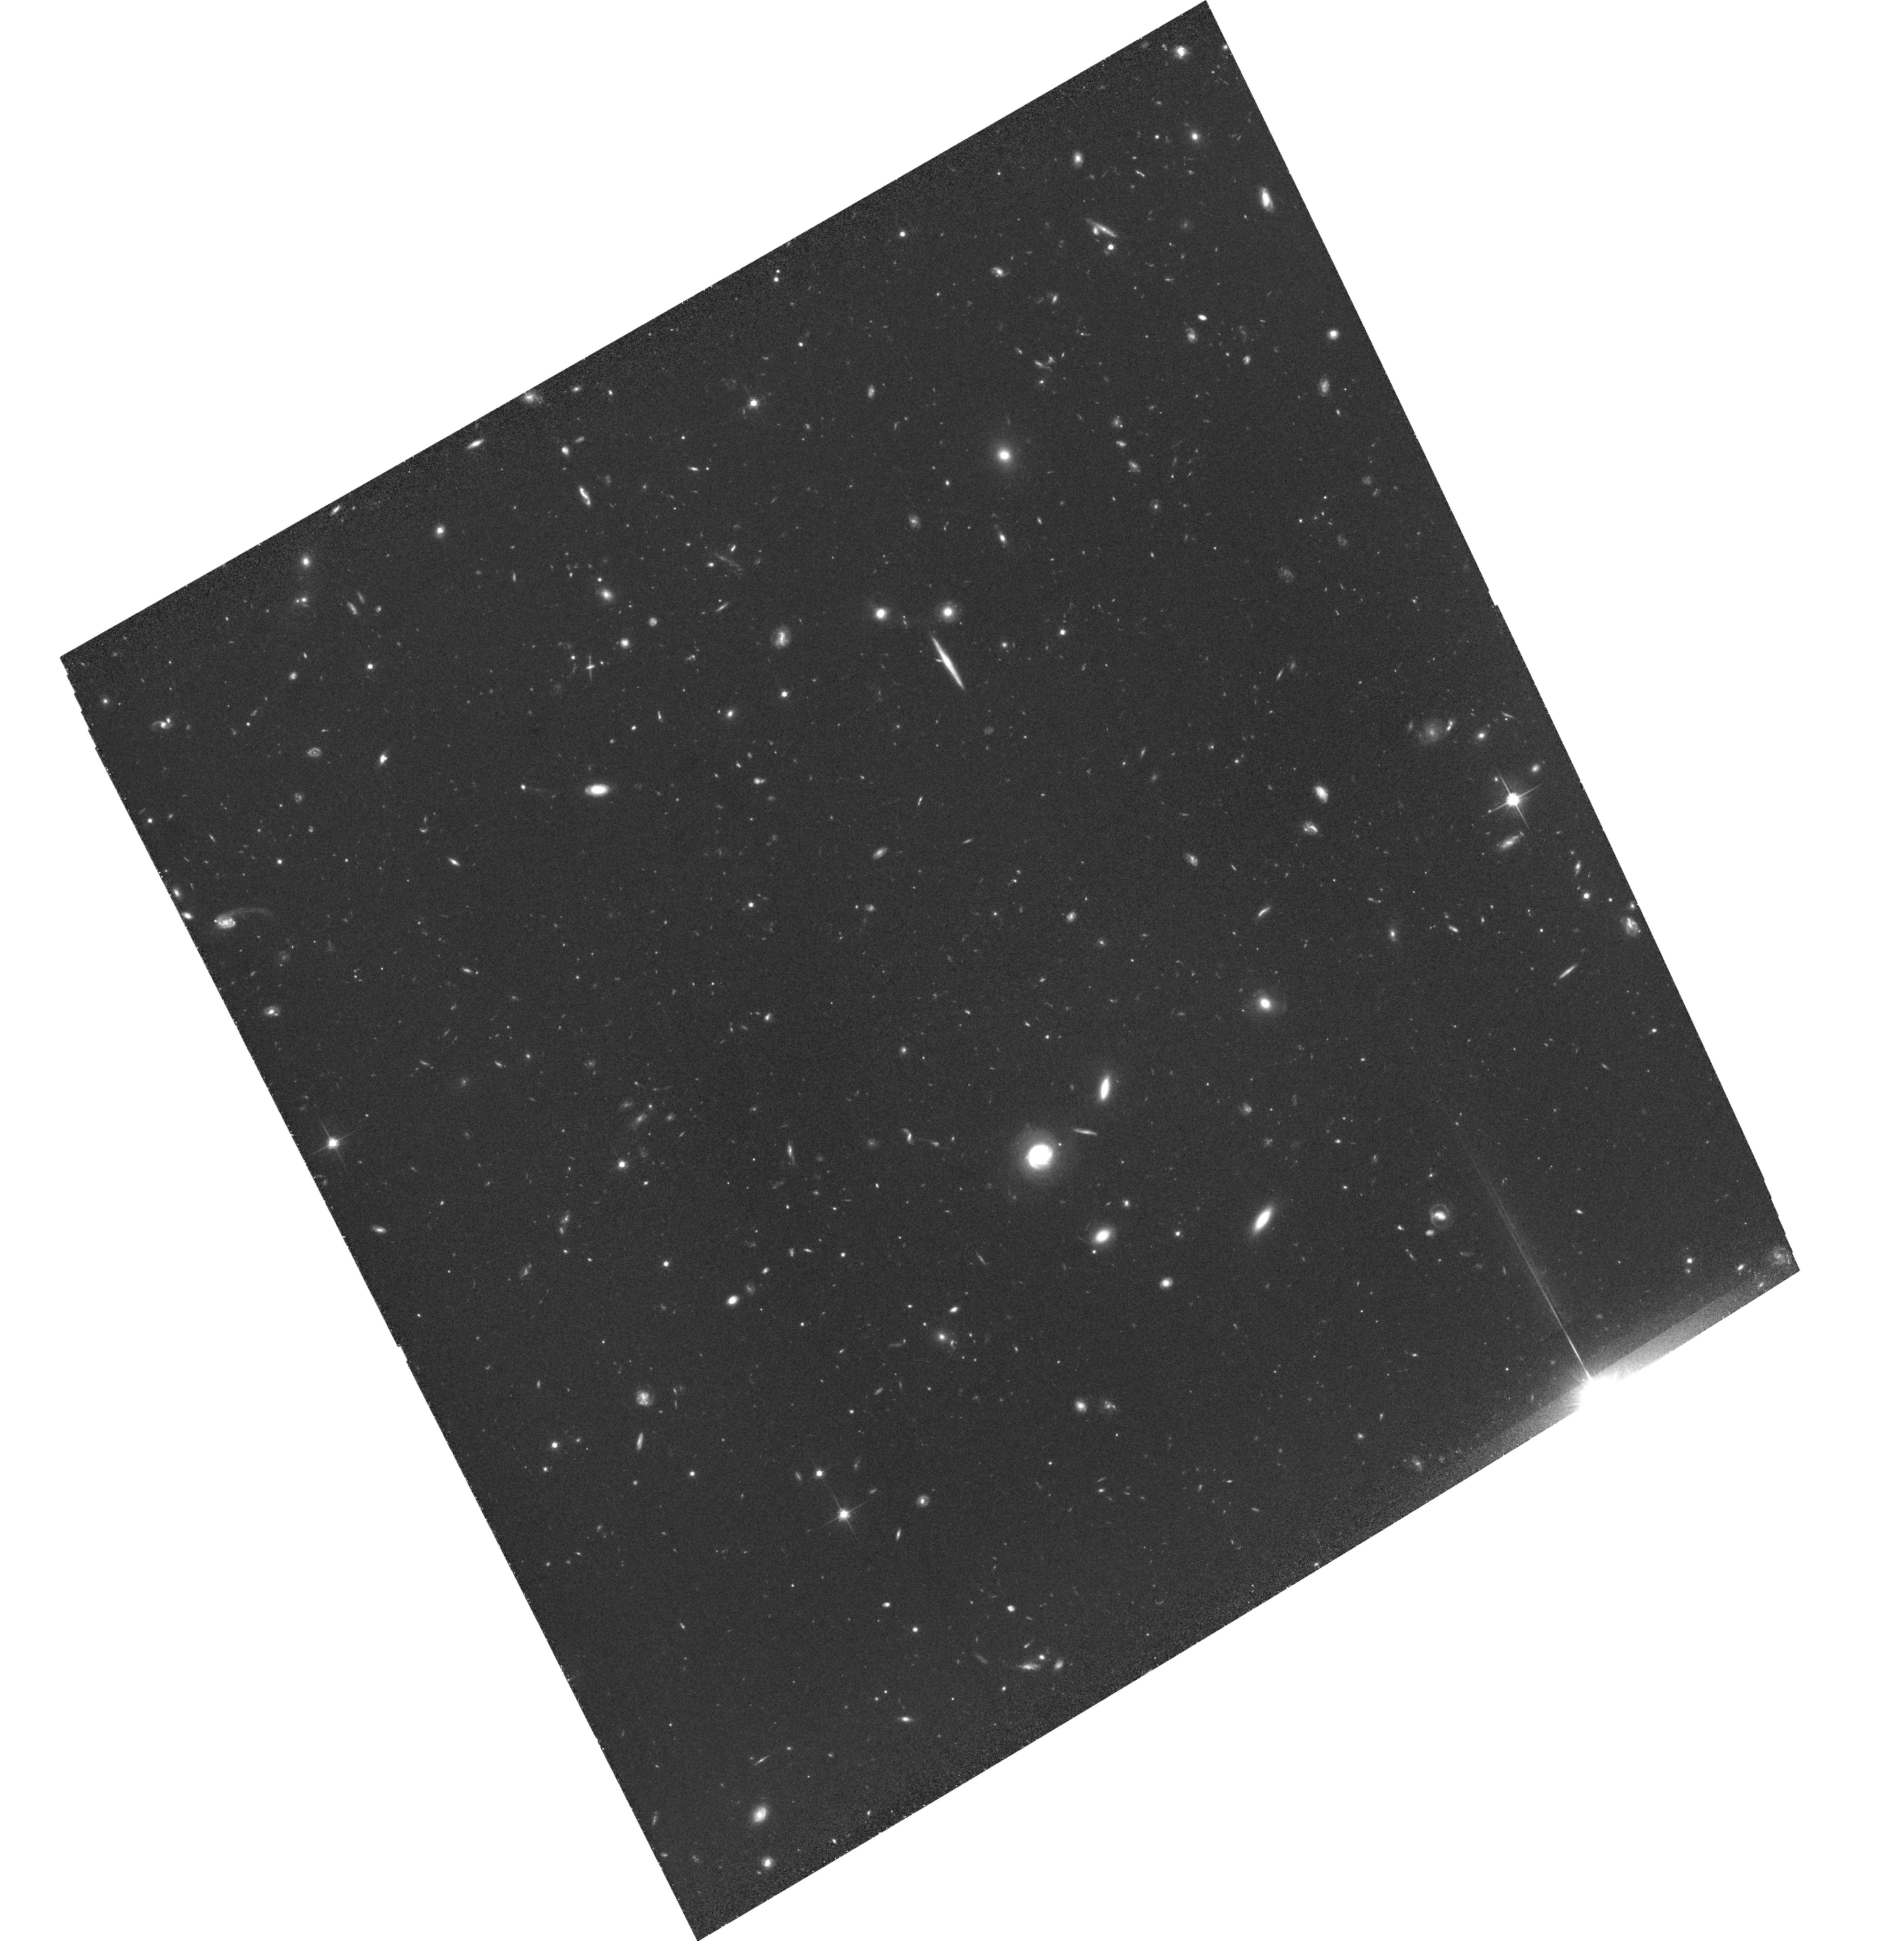
Target: SA22POINTL35. Instrument: ACS/WFC. Filter: F814W. Exposure: 1.7 h. Observation ID: hst_10405_09_acs_wfc_f814w_j96v09

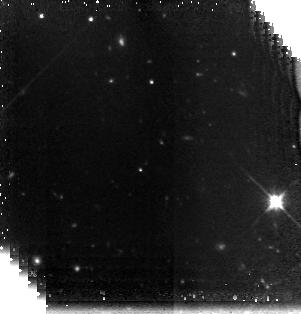
Target: field at RA 334.301°, Dec 0.893°. Instrument: NICMOS/NIC3. Filter: F160W. Exposure: 1.9 h. Observation ID: n96v10010

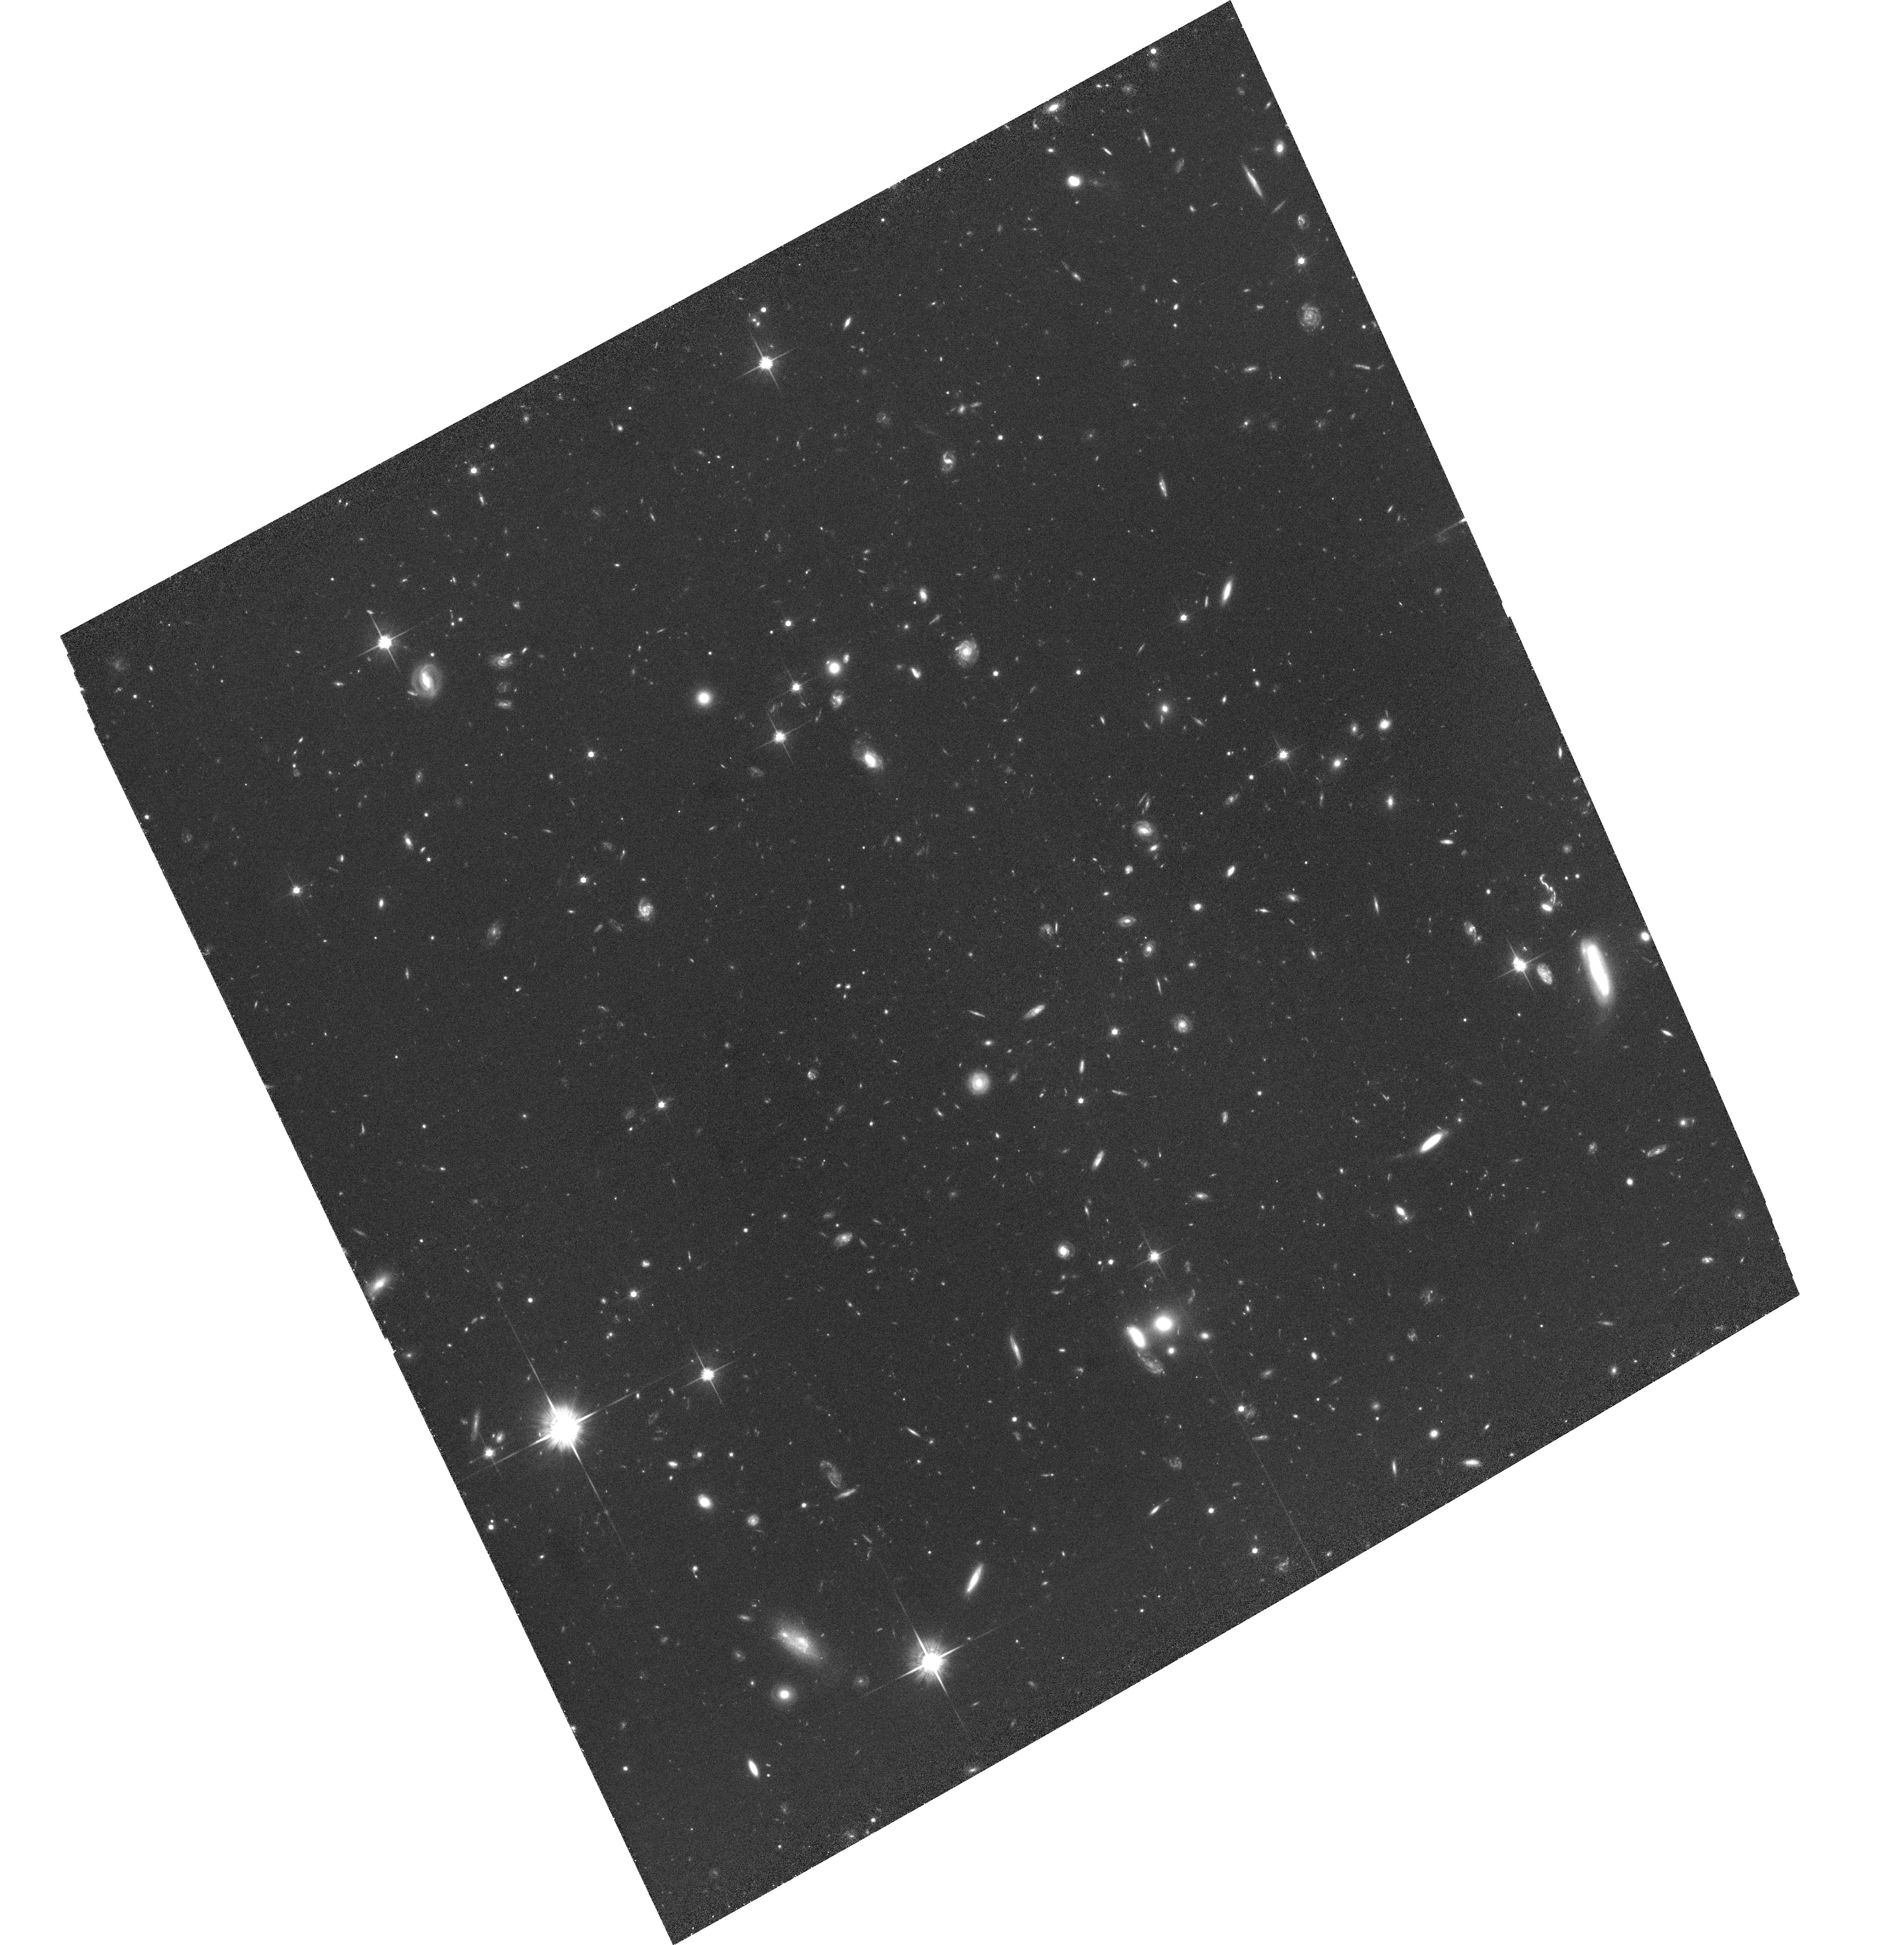
Target: SA22POINTL36. Instrument: ACS/WFC. Filter: F814W. Exposure: 1.7 h. Observation ID: hst_10405_10_acs_wfc_f814w_j96v10

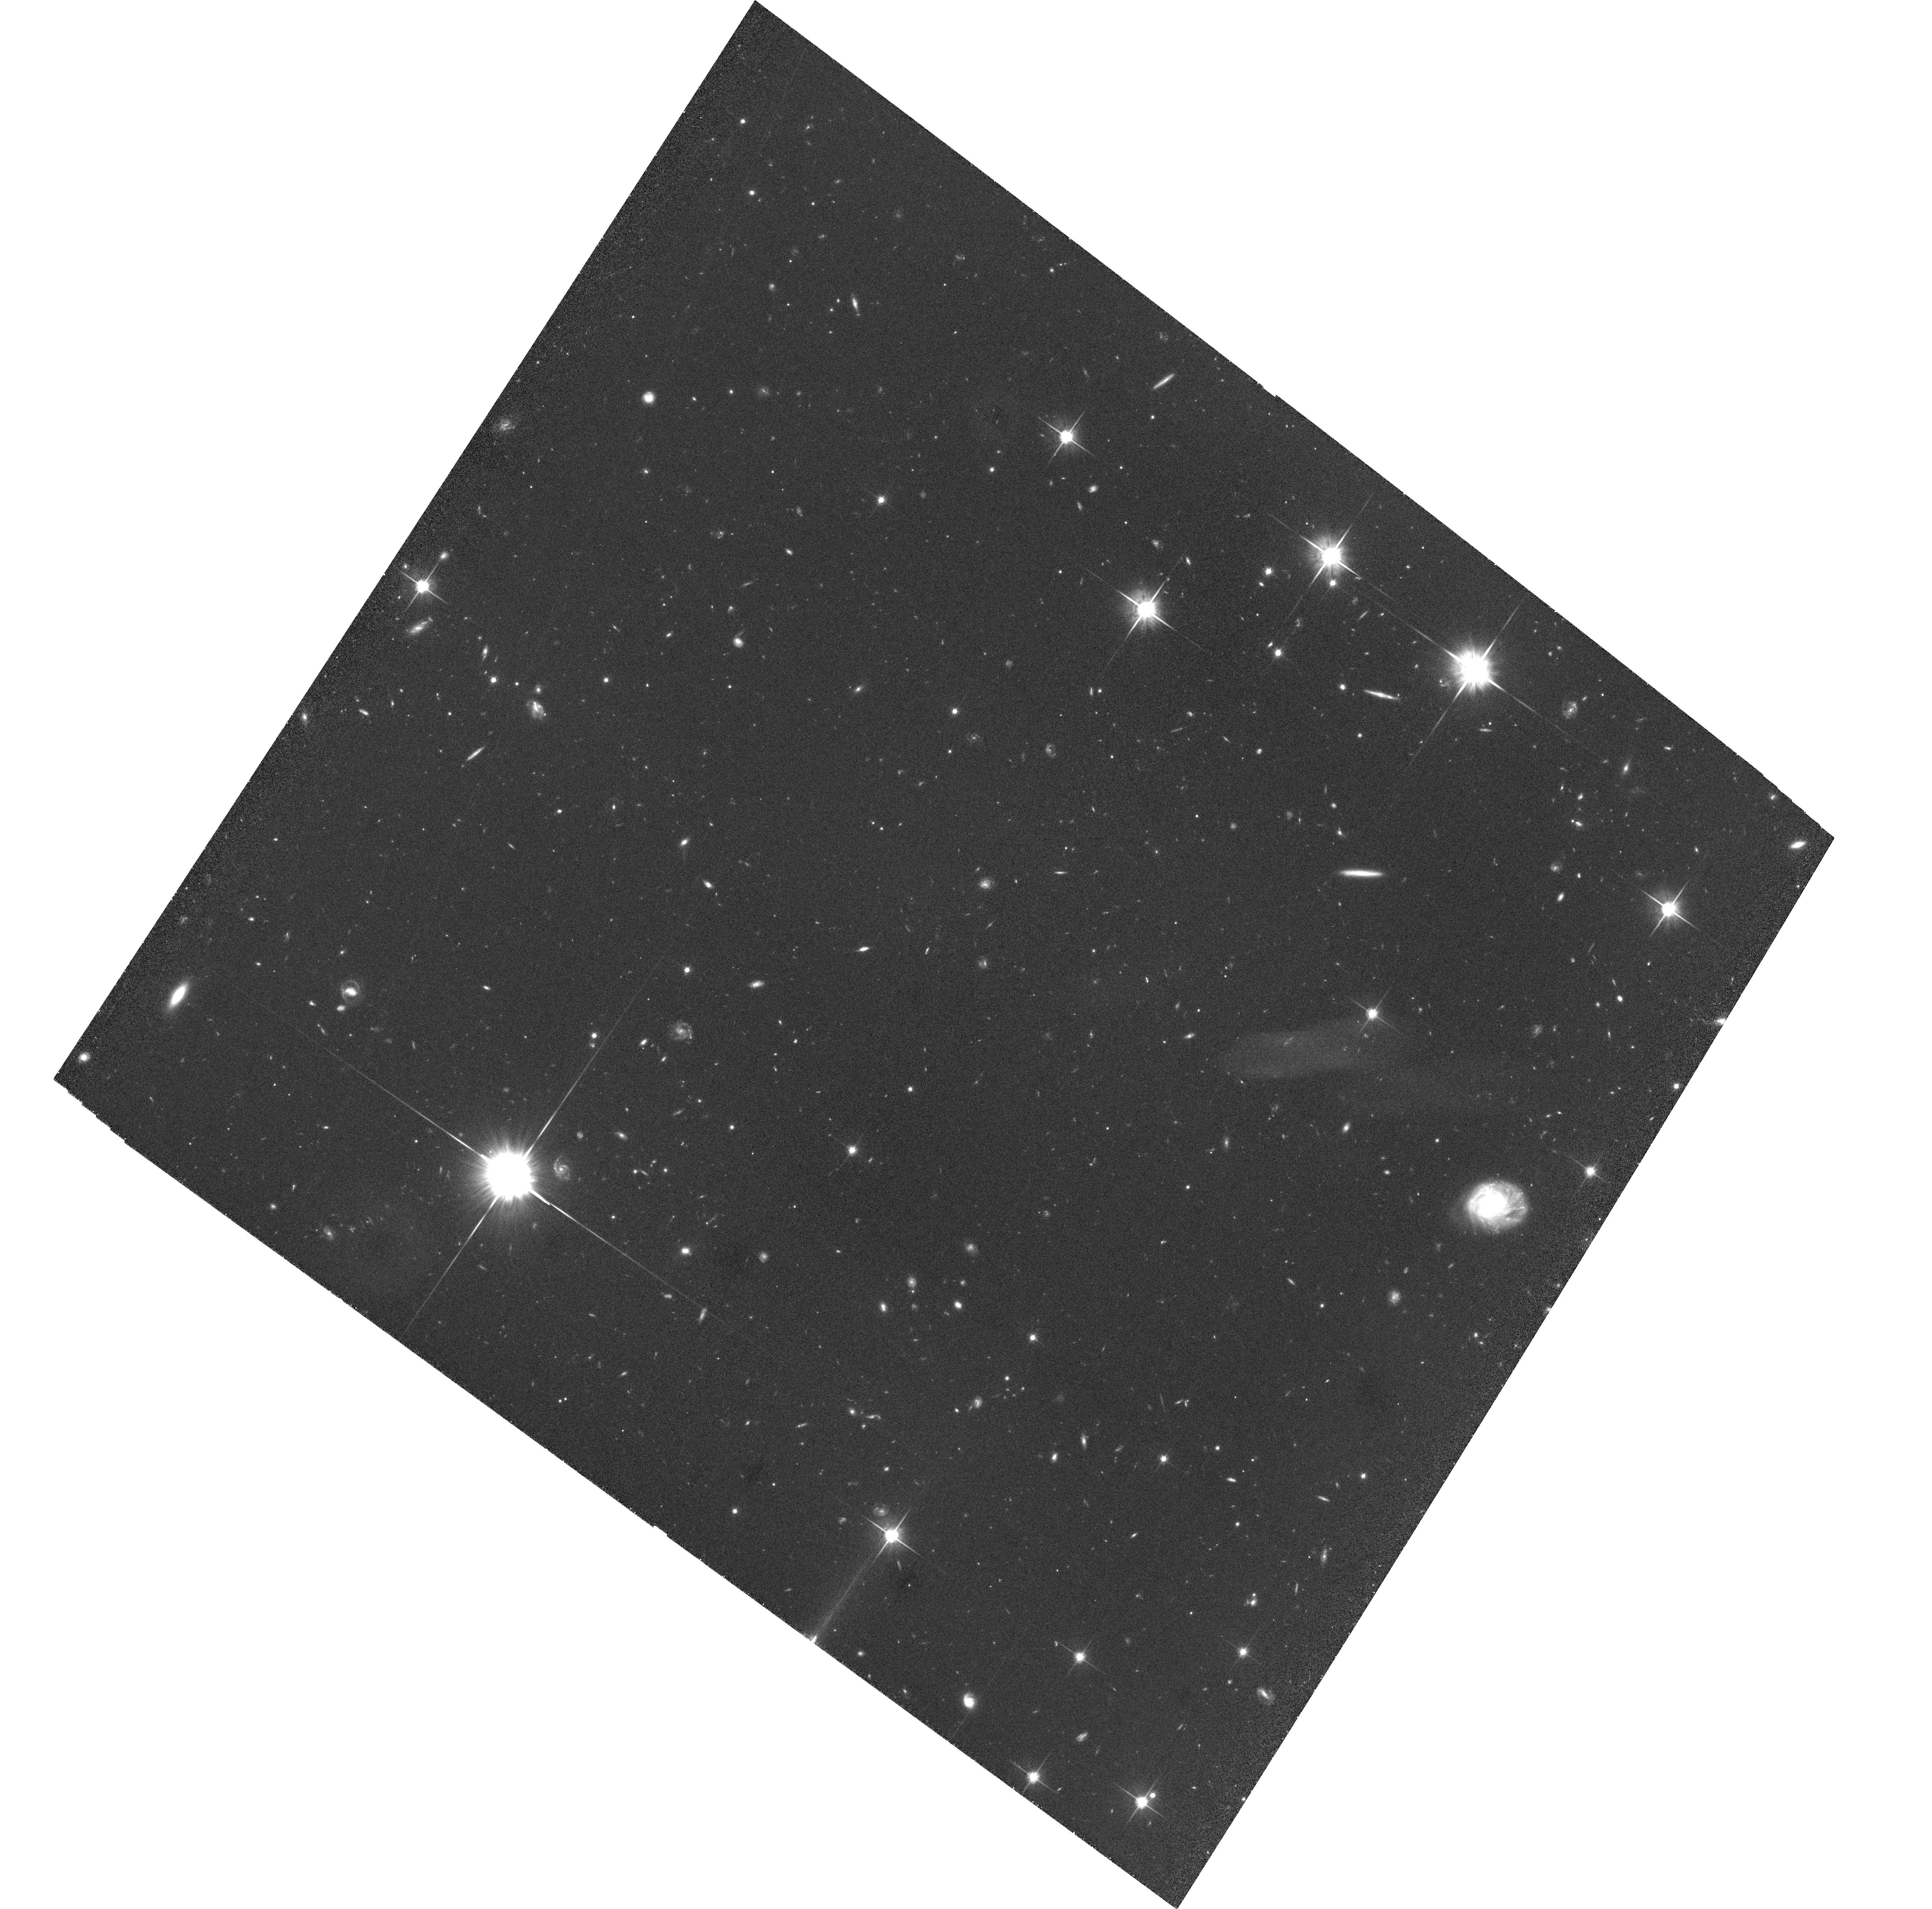
Target: SA22POINTL5. Instrument: ACS/WFC. Filter: F814W. Exposure: 1.7 h. Observation ID: hst_10405_03_acs_wfc_f814w_j96v03

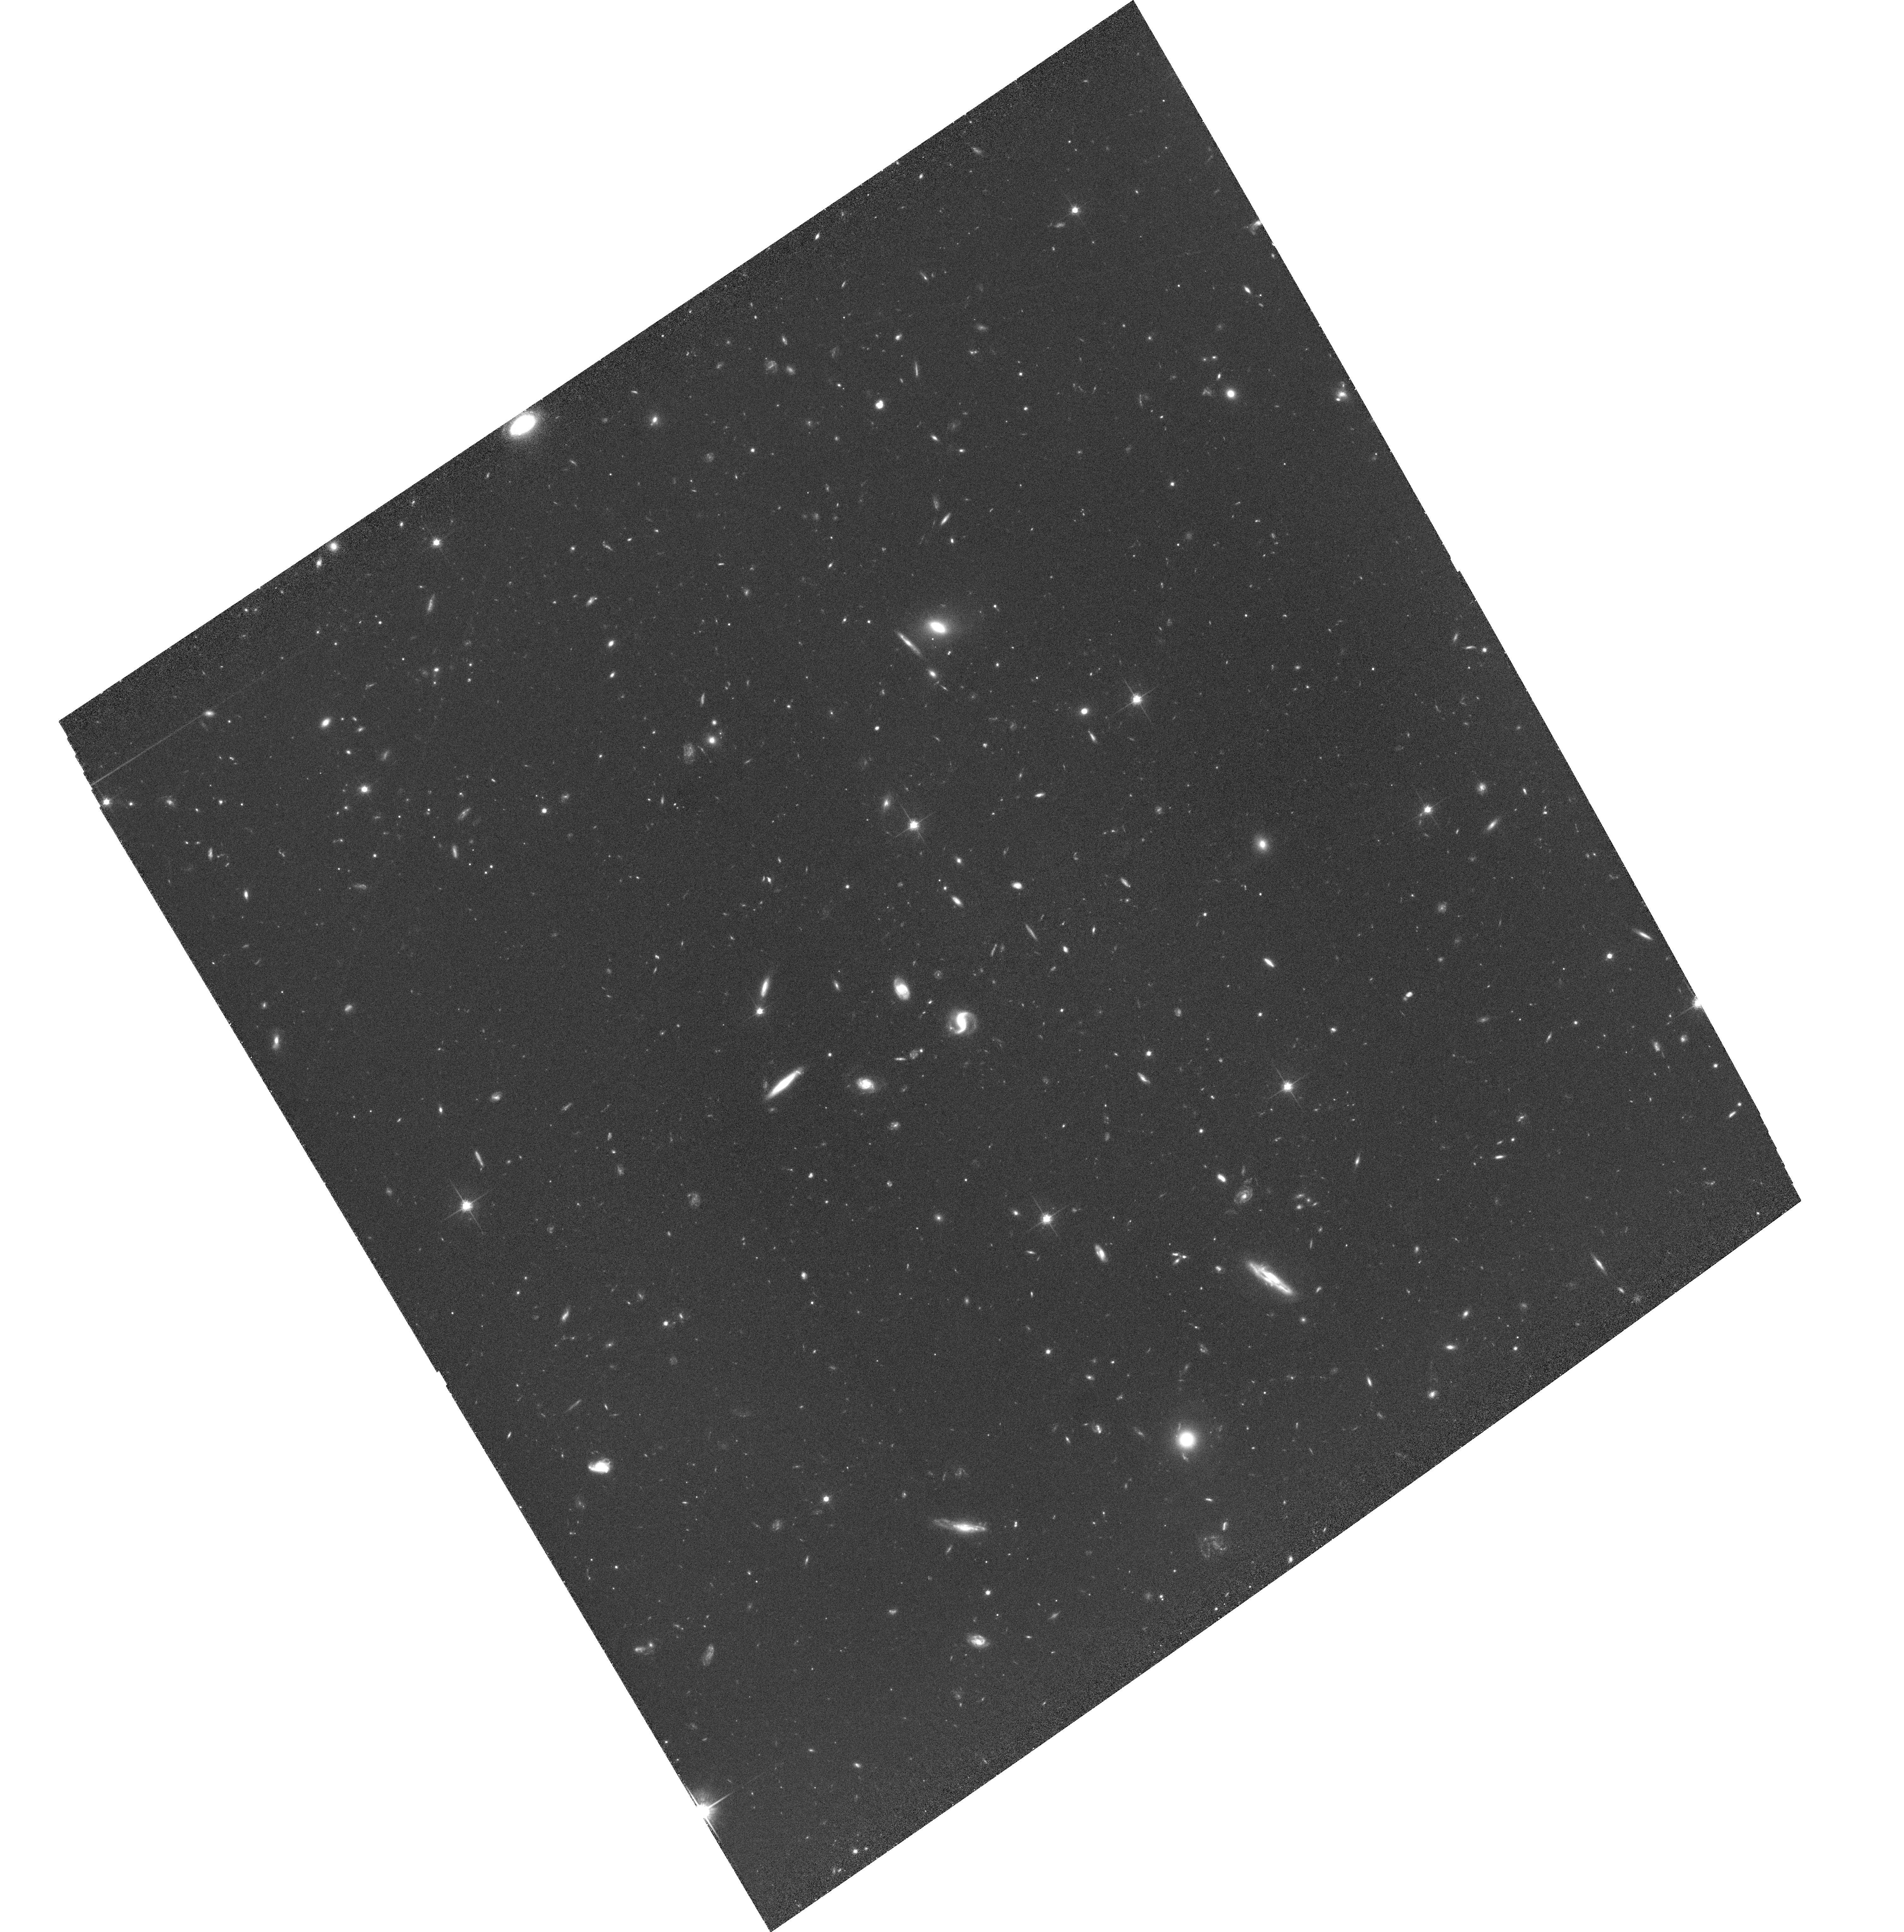
Target: SA22POINTL30. Instrument: ACS/WFC. Filter: F814W. Exposure: 1.7 h. Observation ID: hst_10405_07_acs_wfc_f814w_j96v07

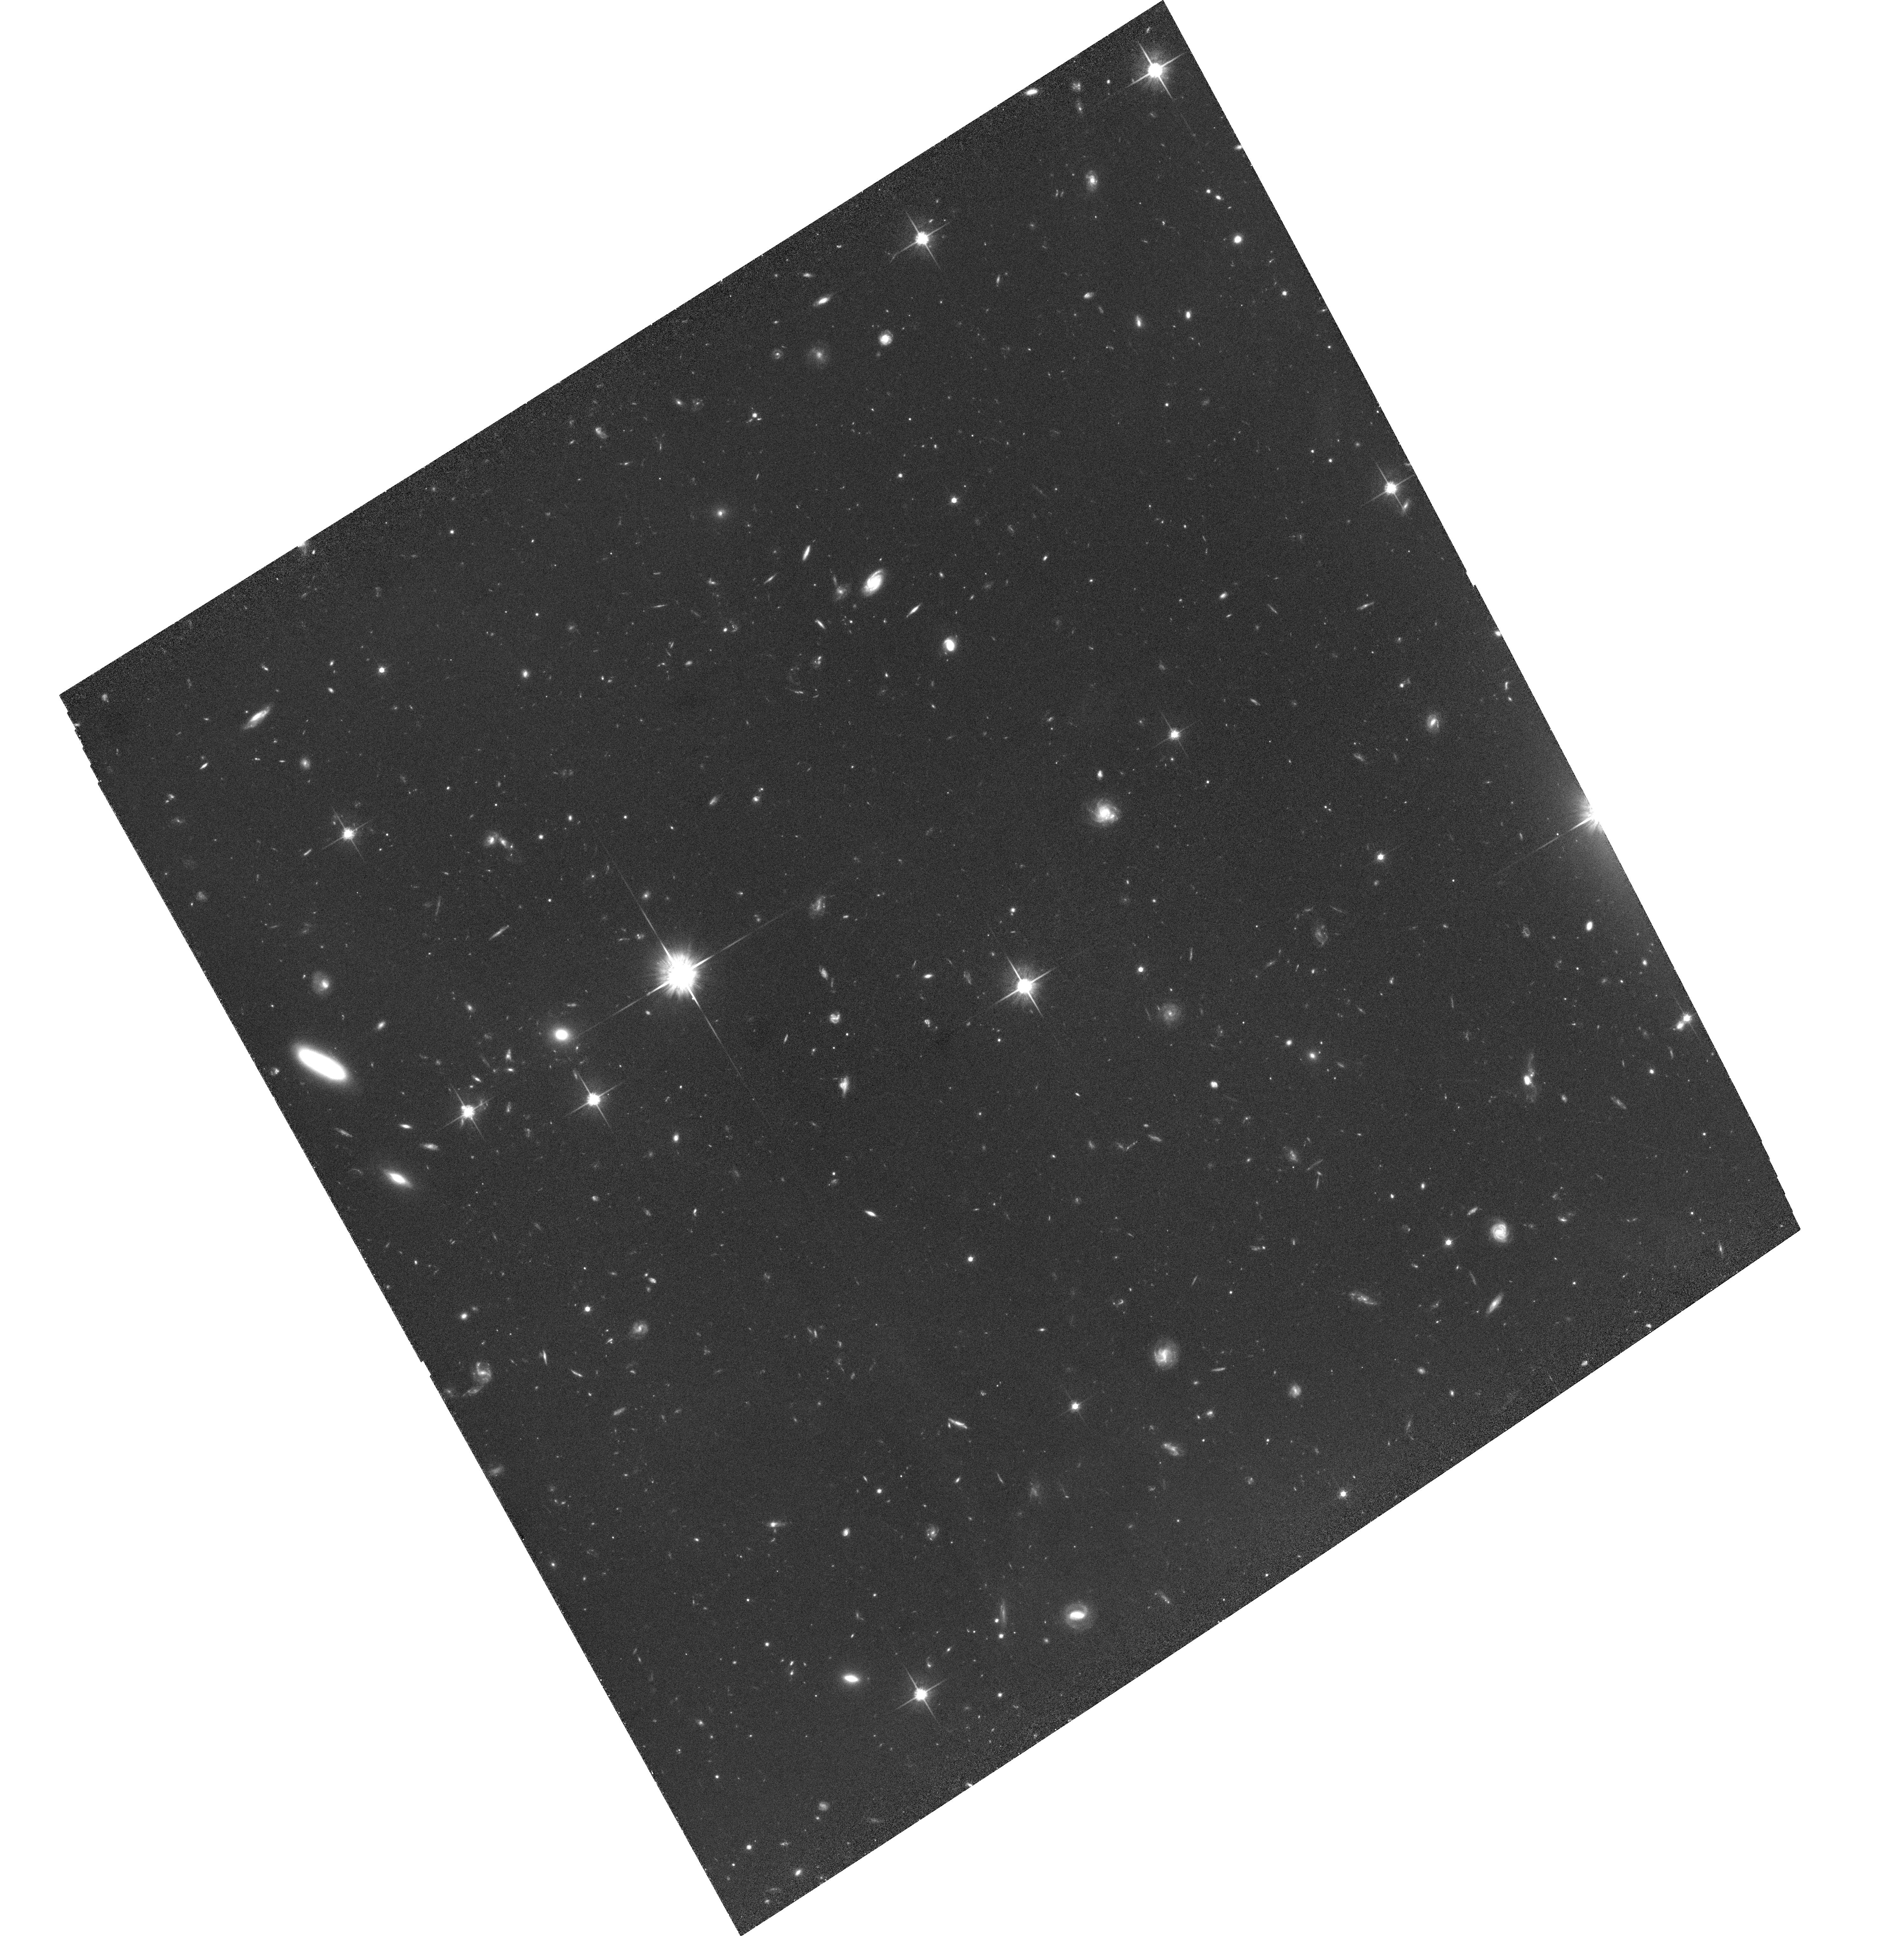
Target: SA22POINTL33. Instrument: ACS/WFC. Filter: F814W. Exposure: 1.7 h. Observation ID: hst_10405_08_acs_wfc_f814w_j96v08

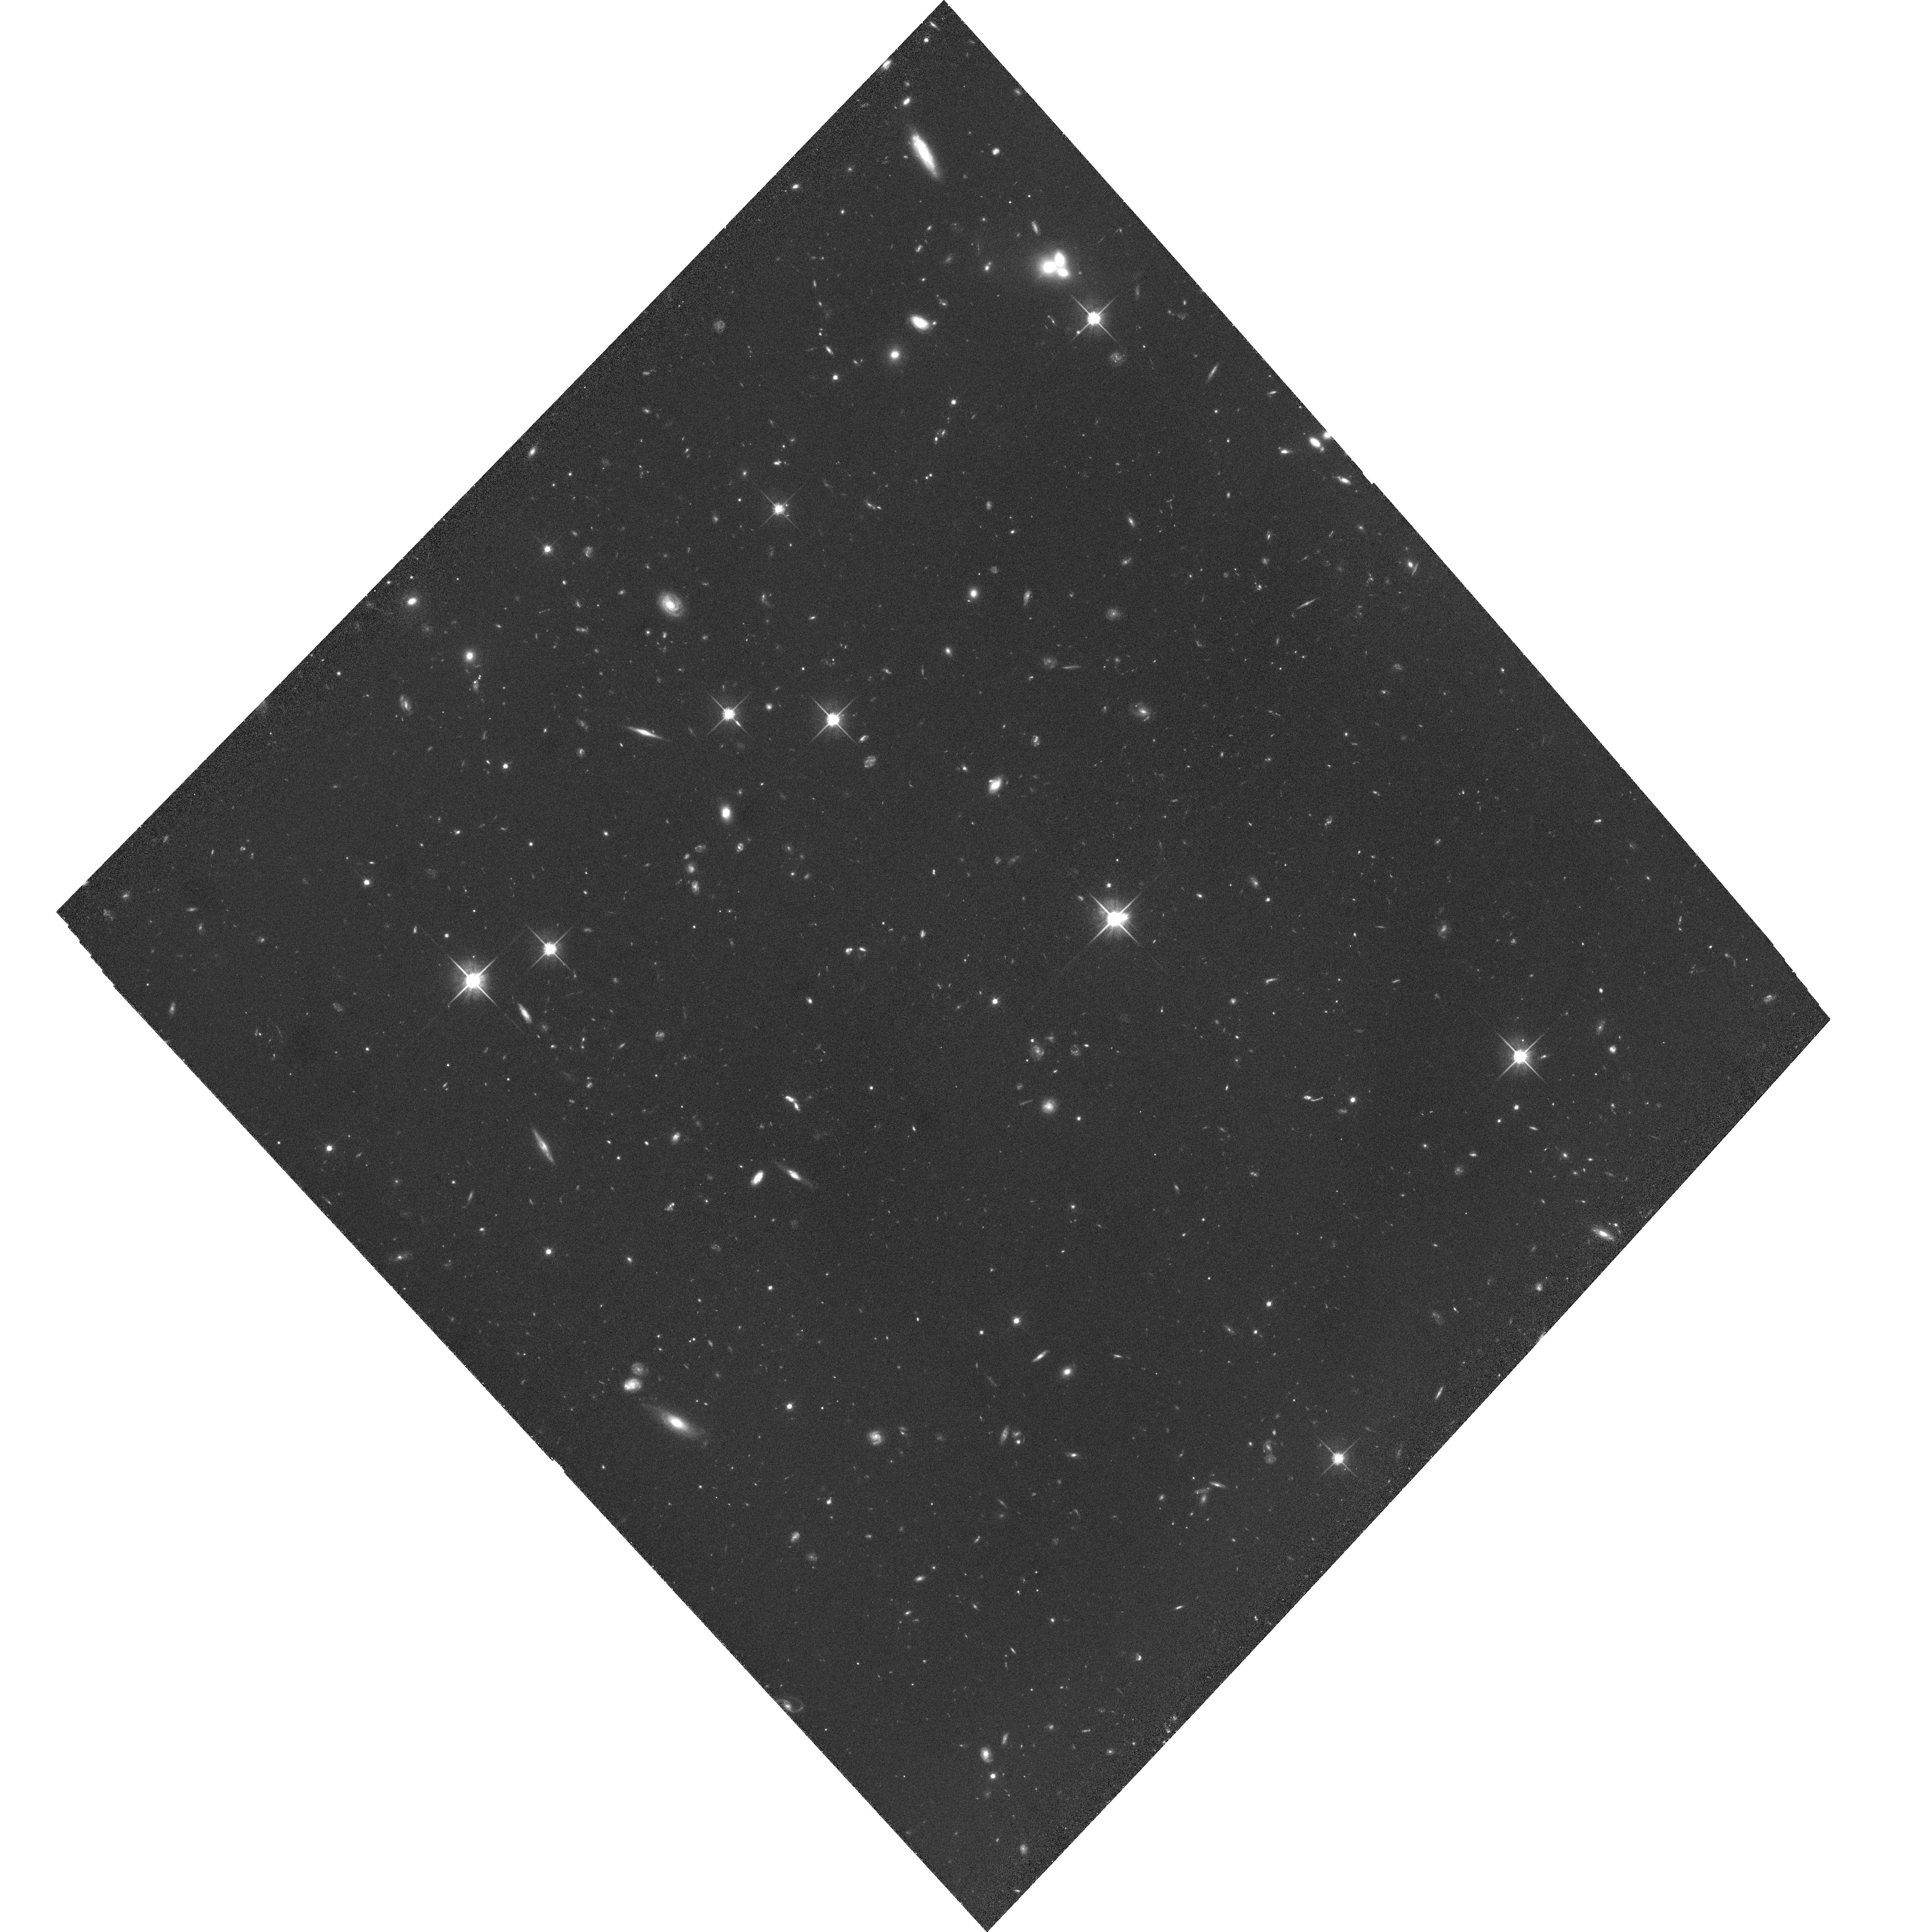
Target: SA22POINTL3. Instrument: ACS/WFC. Filter: F814W. Exposure: 1.7 h. Observation ID: hst_10405_02_acs_wfc_f814w_j96v02

Probing the establishment of galaxy morphologies in the best-studied high-redshift structure (PI: Chapman, Scott C.)

We propose deep ACS I-band imaging of arguably the best-studied high-redshift proto-cluster environment, a high-contrast structure in the SSA22 field at z=3.1. Our on-going study of this region has identified over 400 probable members of this structure across a 16-arcmin-square field, selected through narrow-band Lyman-alpha emission, Lyman-break photometric criteria and far-infrared/radio emission. Our proposed high-resolution imaging of galaxies in the z=3.1 structure and in the nearby field, will provide morphological information on galaxies over nearly two-orders of magnitude in local density at this early epoch. This will allow us for the first time to test whether galaxy morphology is defined at the formation of a galaxy or reflects processes acting on it during its lifetime.